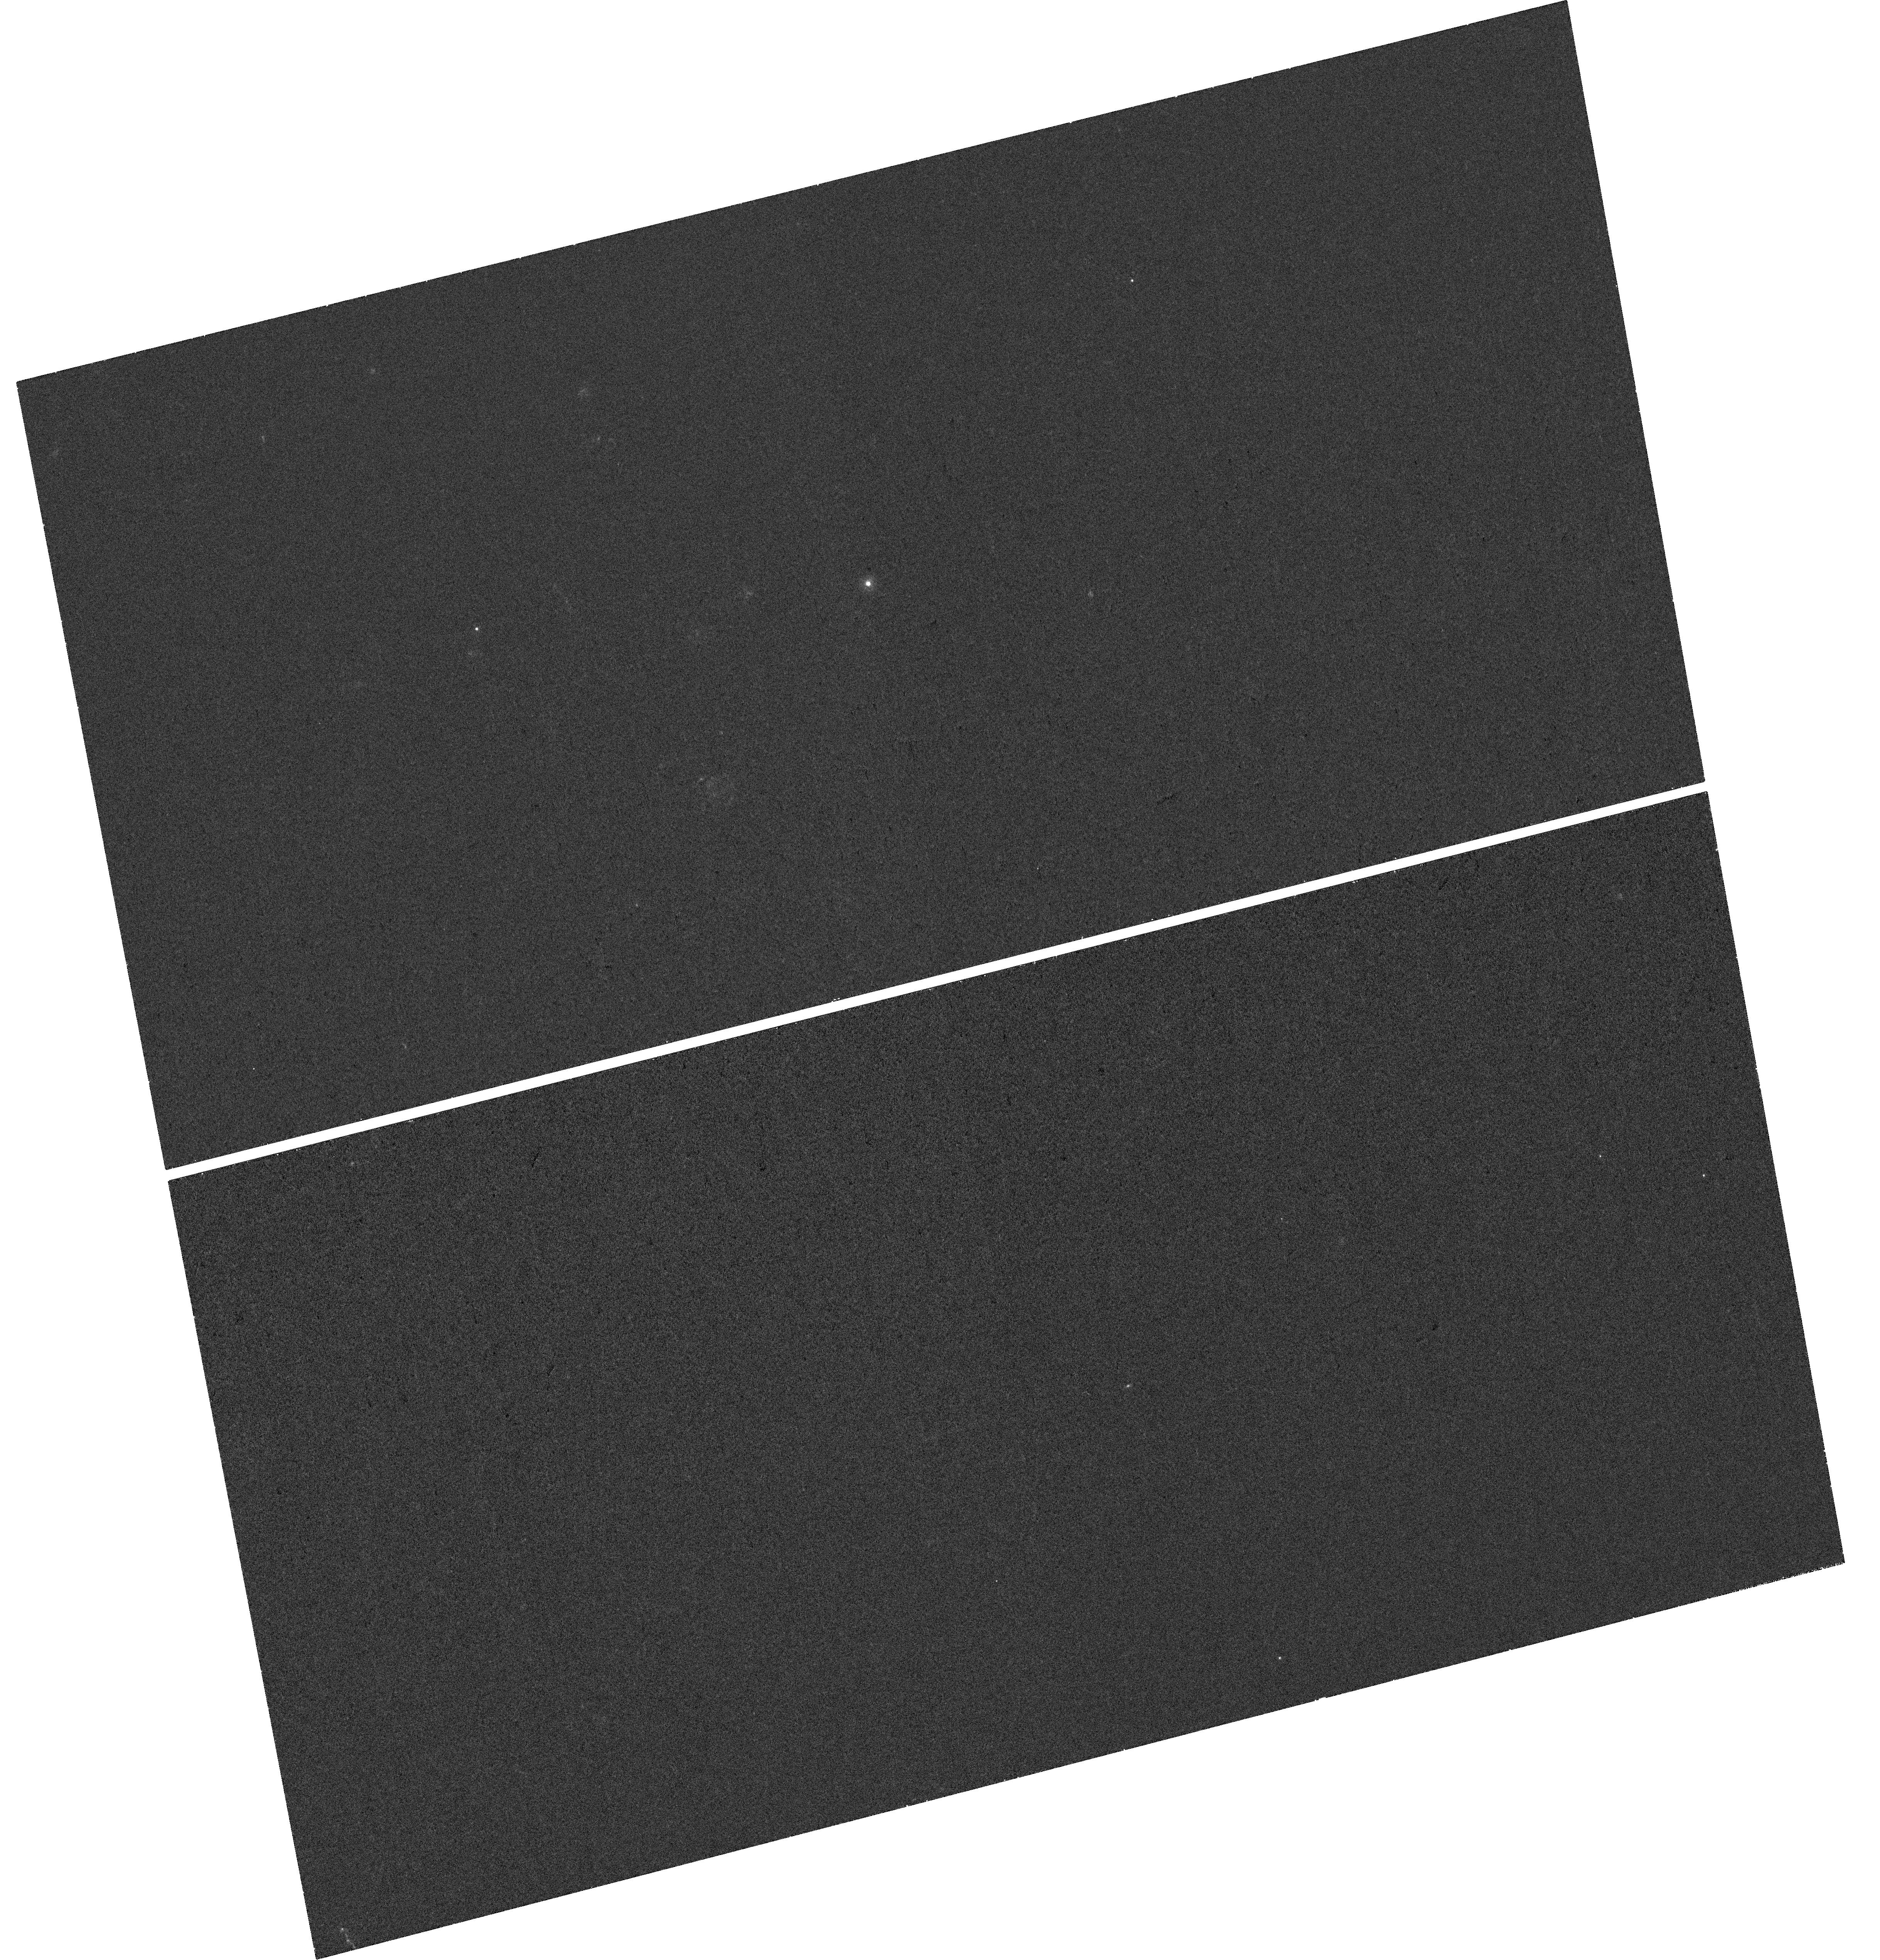
Target: LP-225-12
Instrument: WFC3/UVIS
Filter: F225W
Exposure: 38 min
Observation ID: hst_17574_03_wfc3_uvis_f225w_if8f03

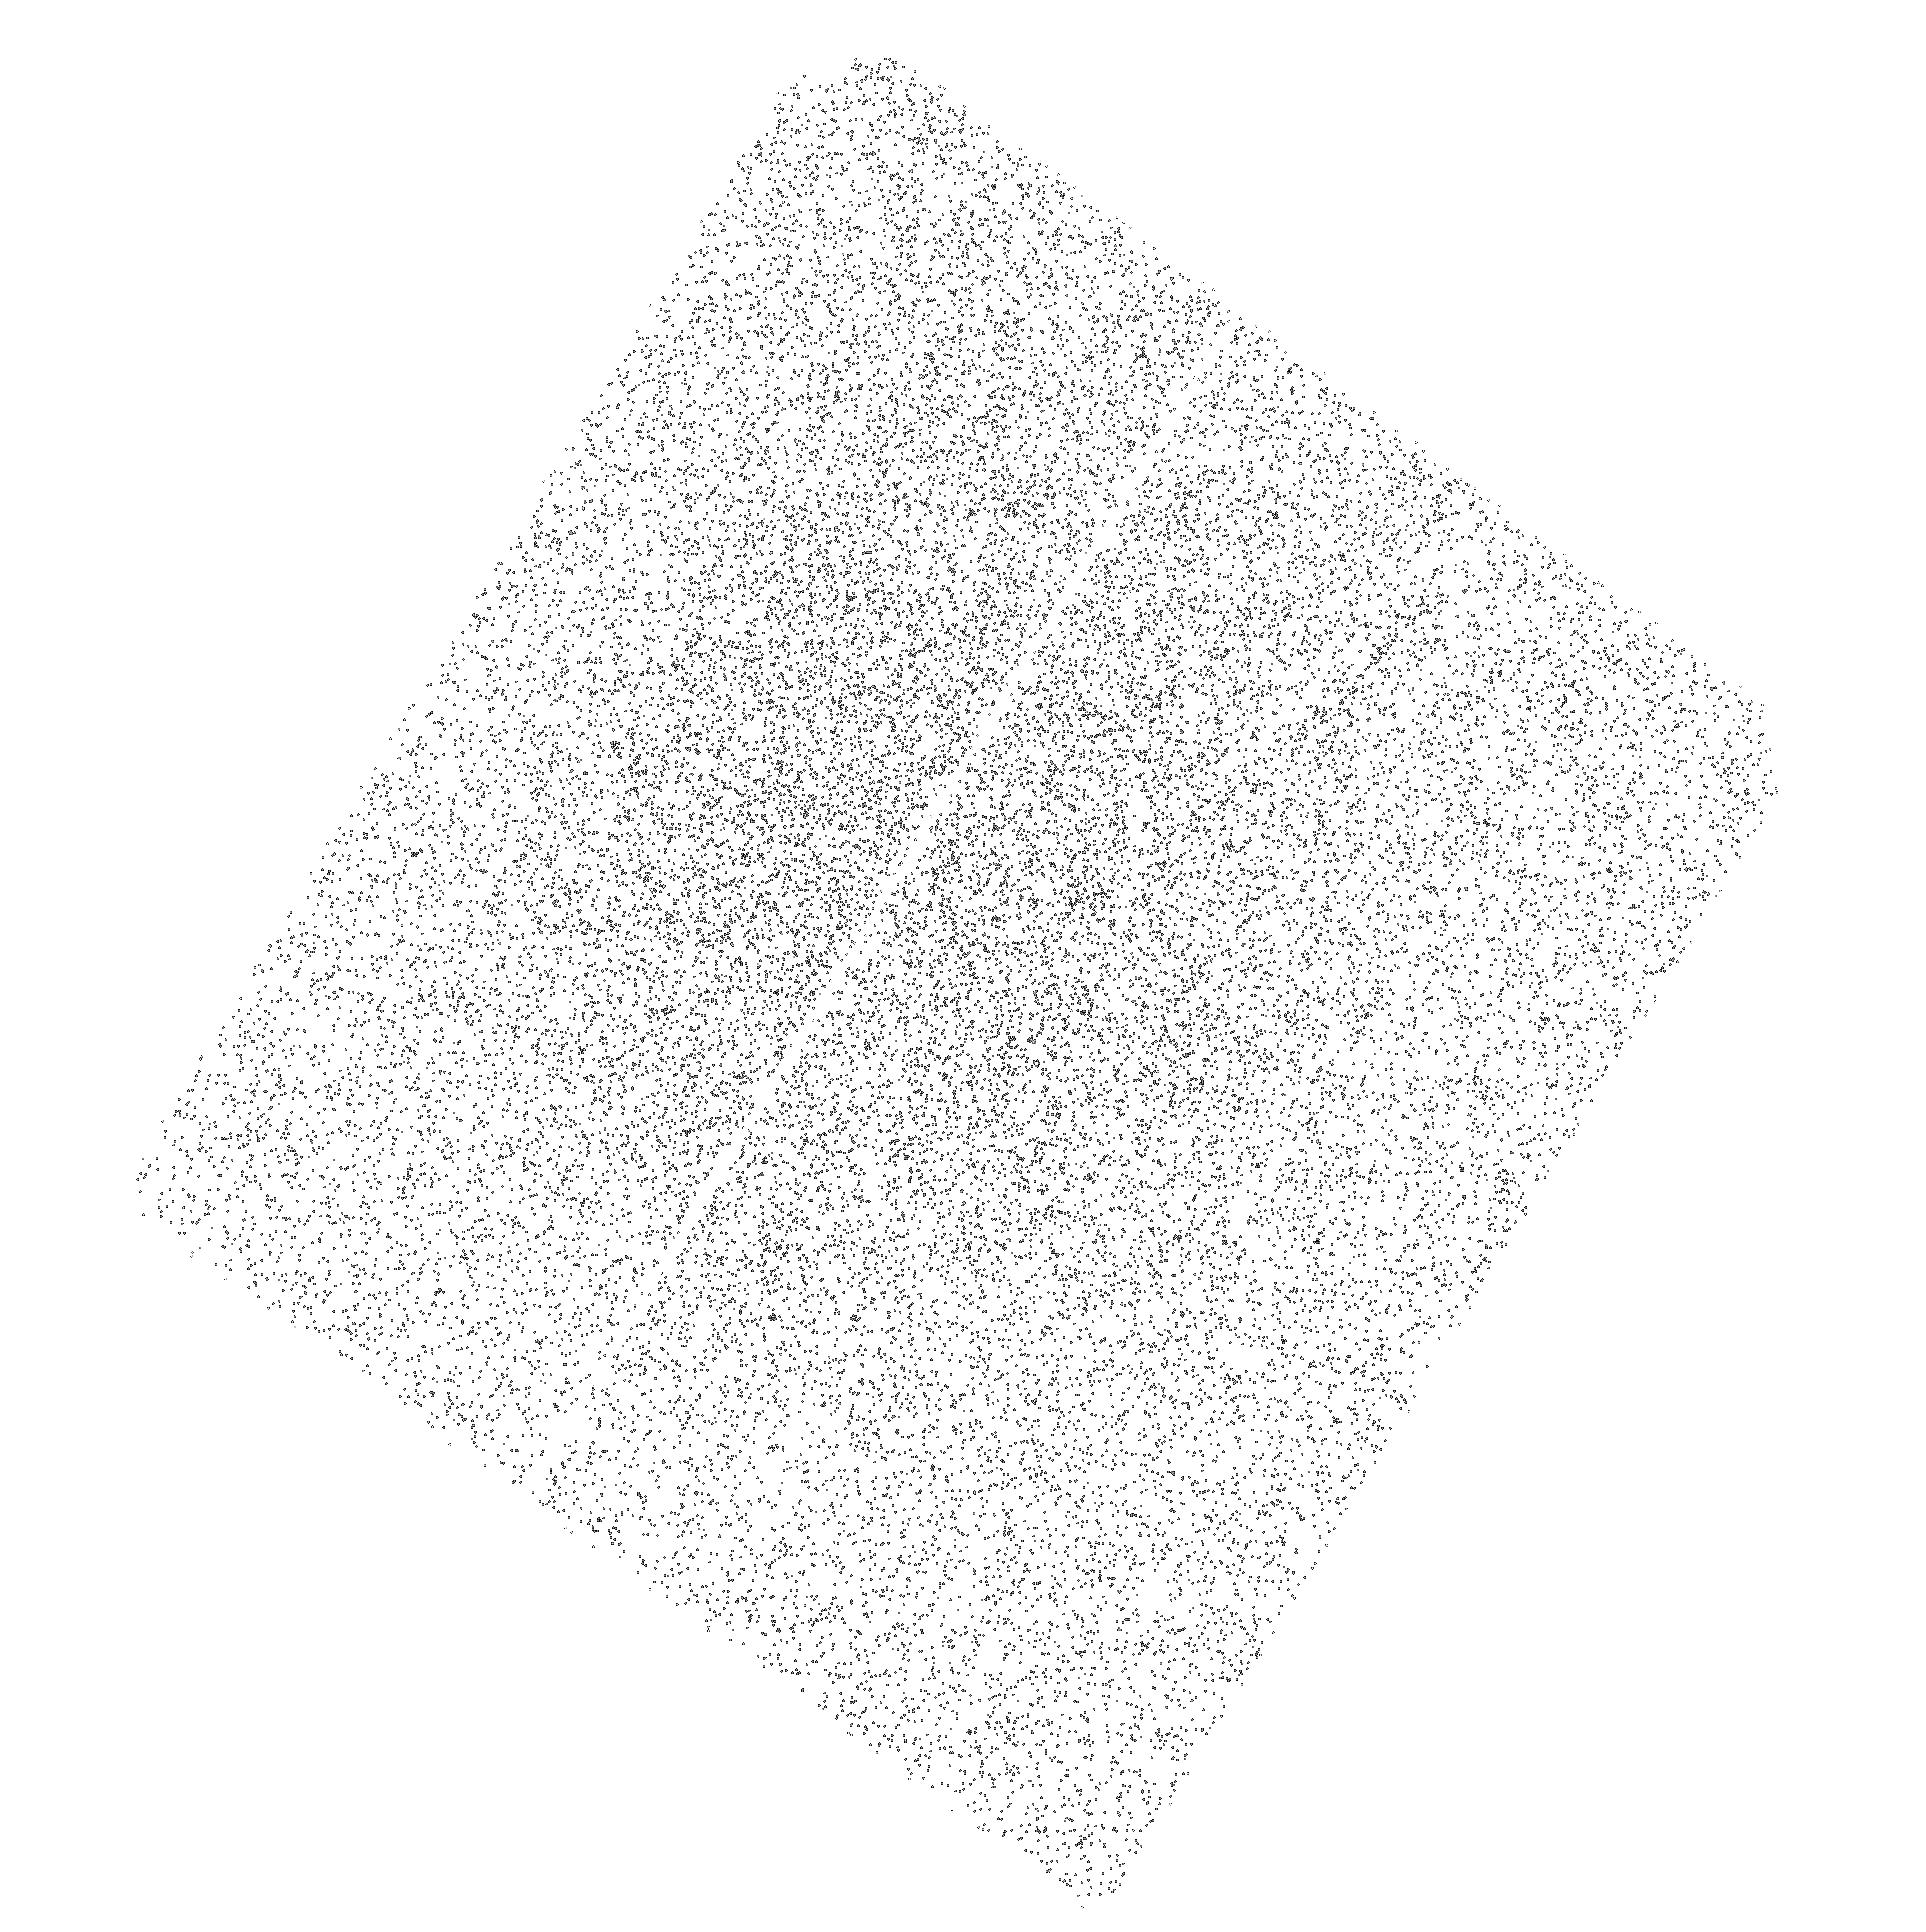
Target: HE-2115-0709
Instrument: ACS/SBC
Filter: F165LP
Exposure: 39 min
Observation ID: hst_17574_a1_acs_sbc_f165lp_jf8fa1

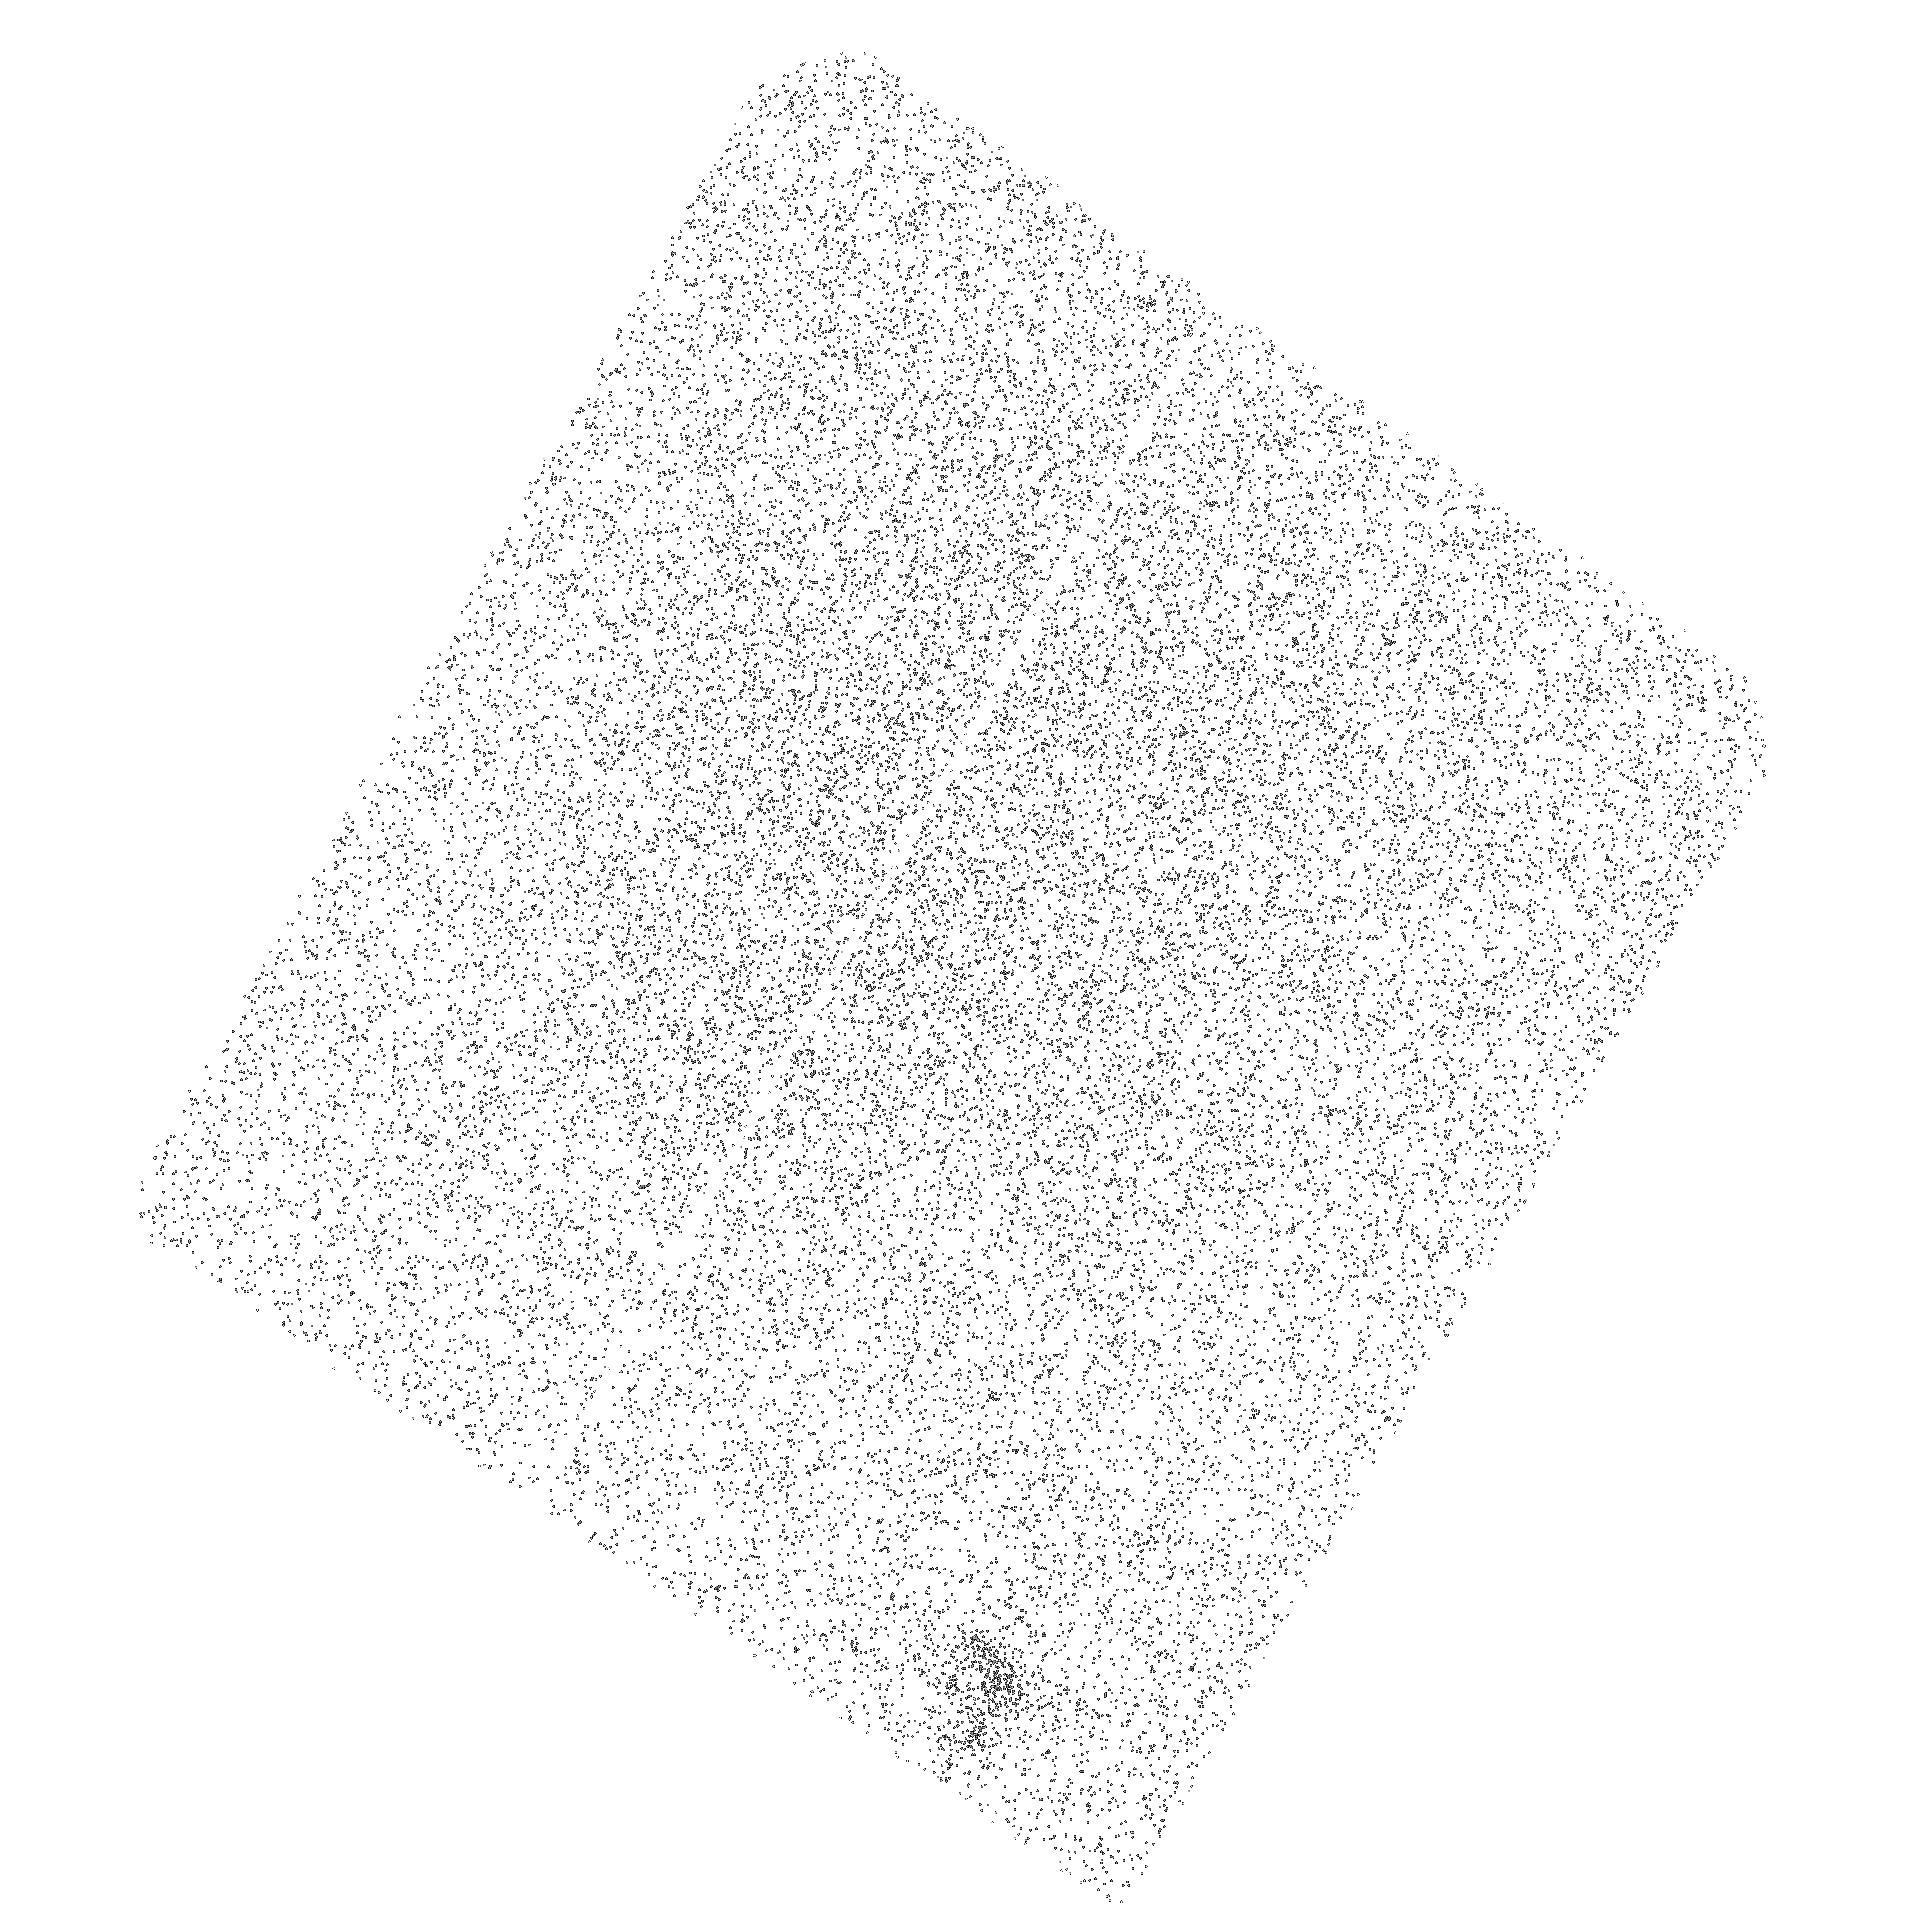
Target: LP-758-43
Instrument: ACS/SBC
Filter: F165LP
Exposure: 39 min
Observation ID: hst_17574_a2_acs_sbc_f165lp_jf8fa2

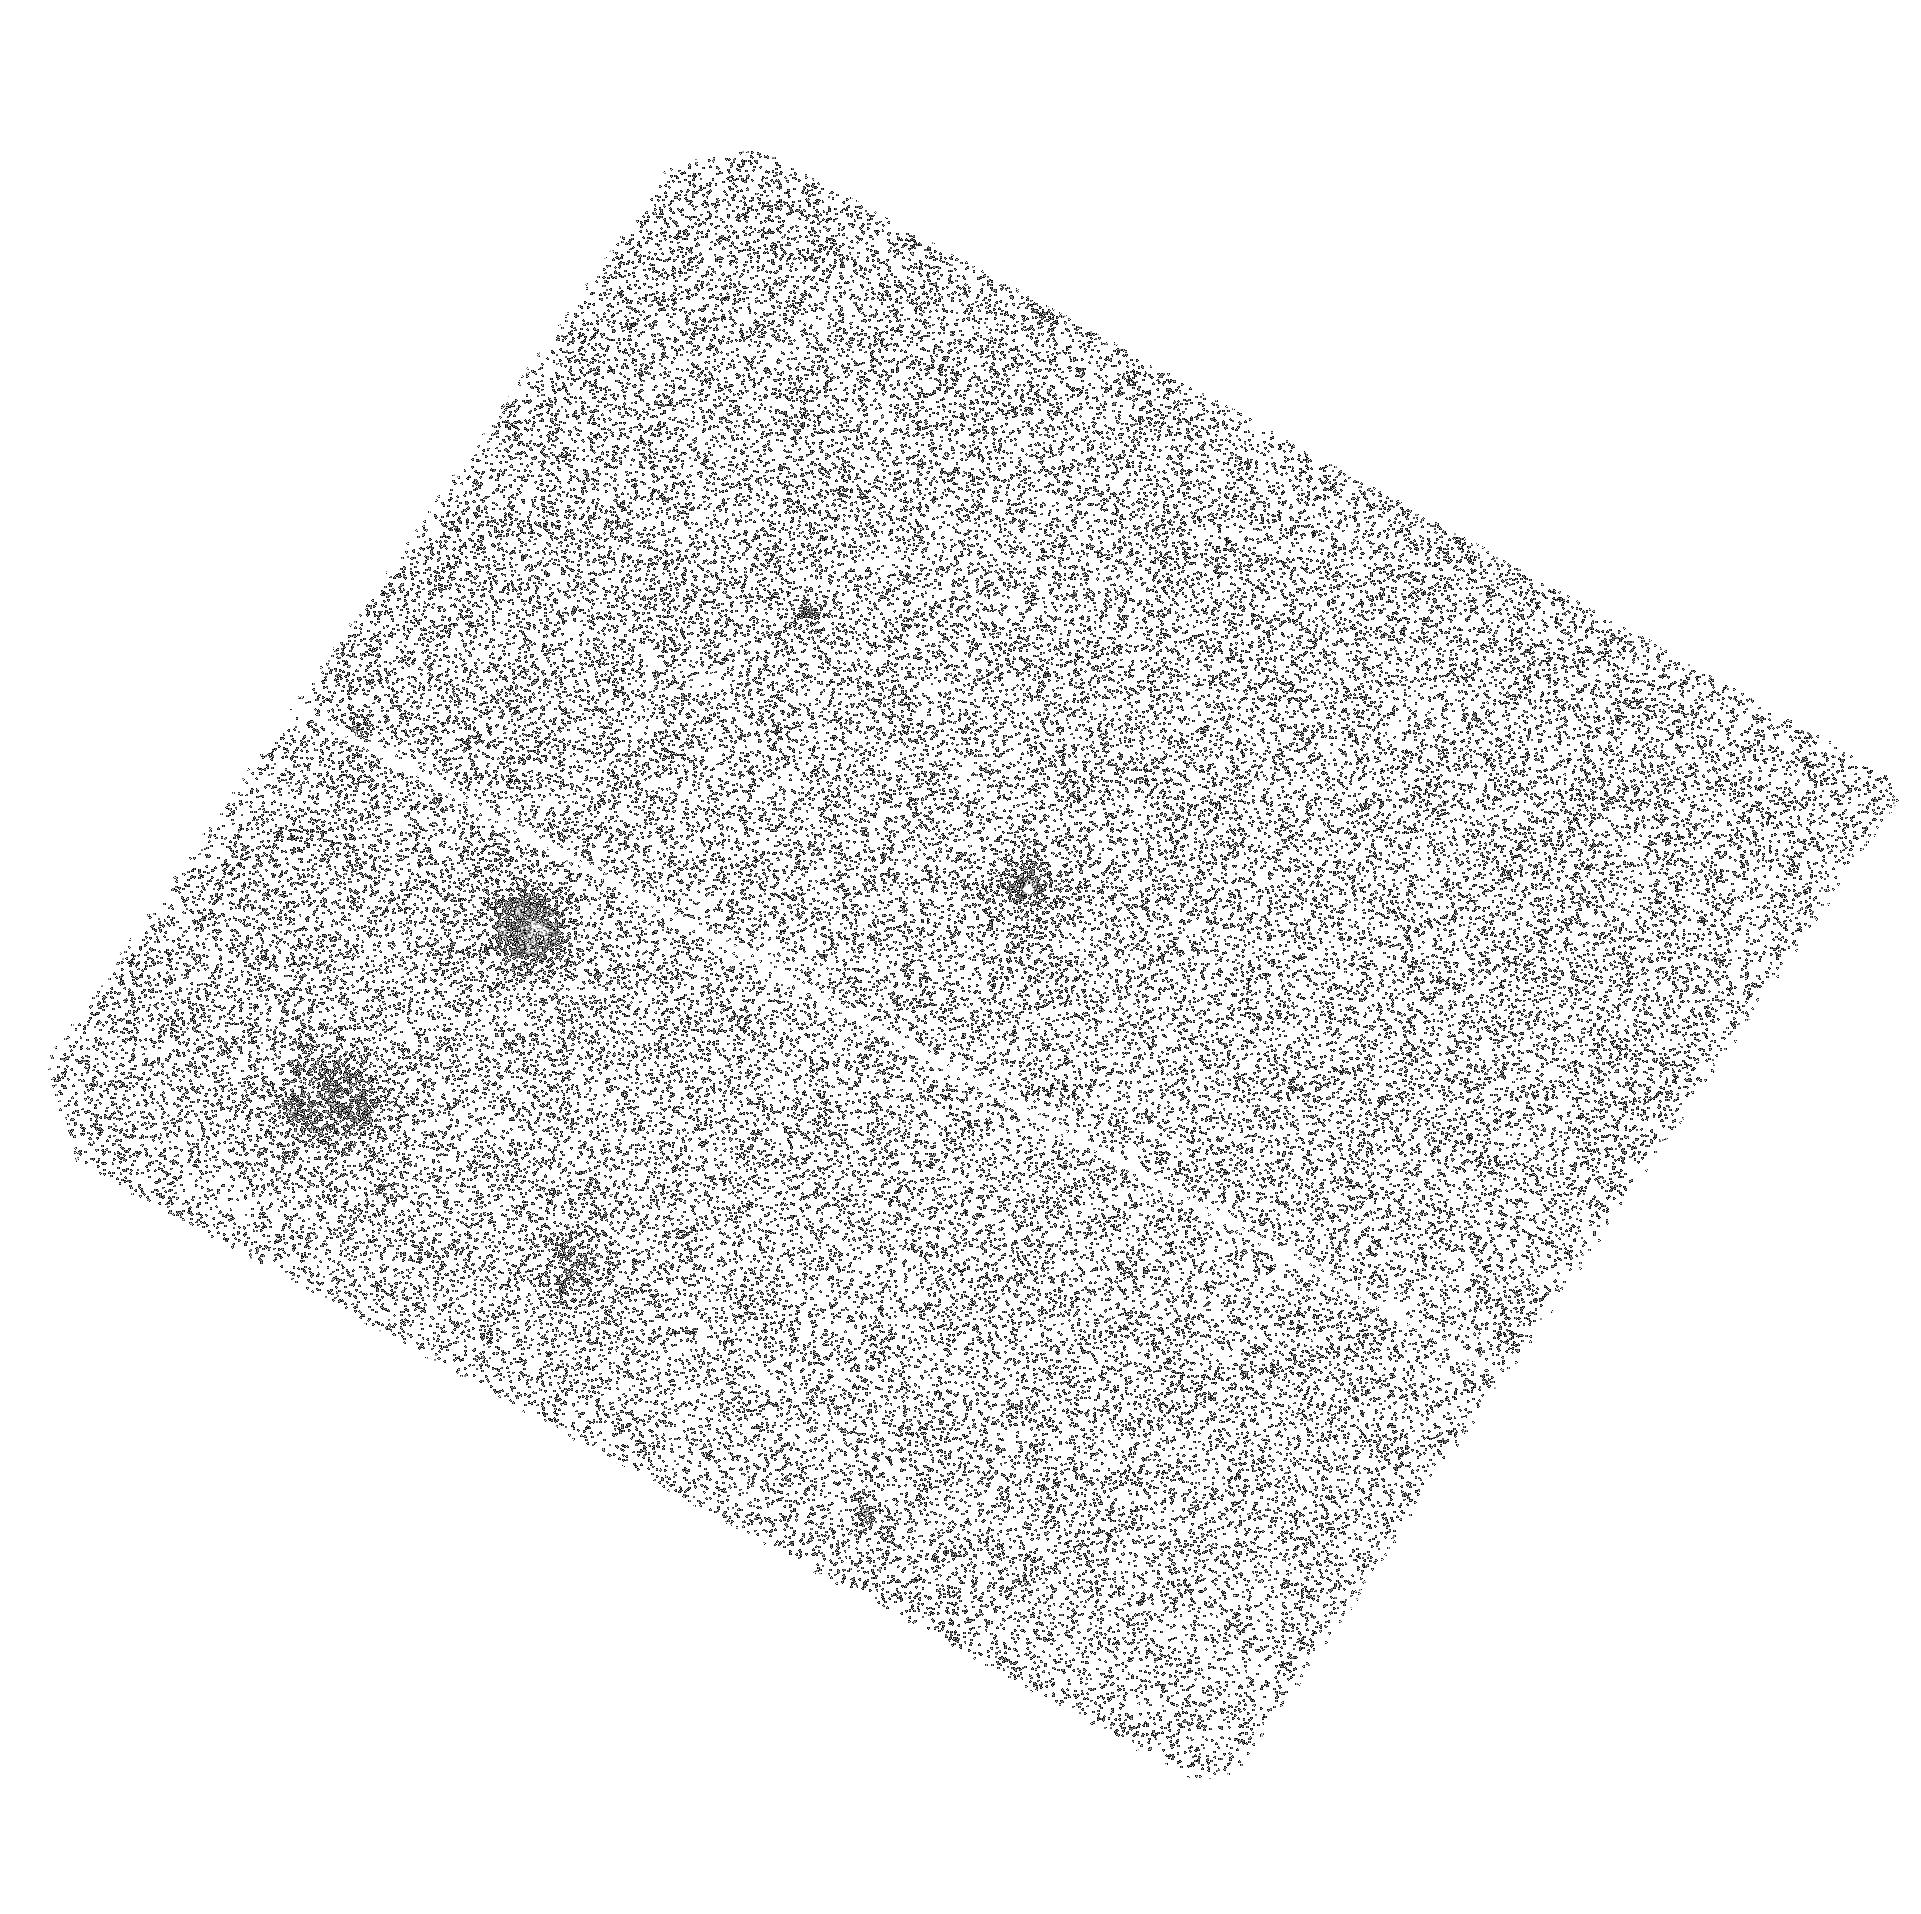
Target: LP-225-12
Instrument: ACS/SBC
Filter: F140LP
Exposure: 40 min
Observation ID: hst_17574_a3_acs_sbc_f140lp_jf8fa3

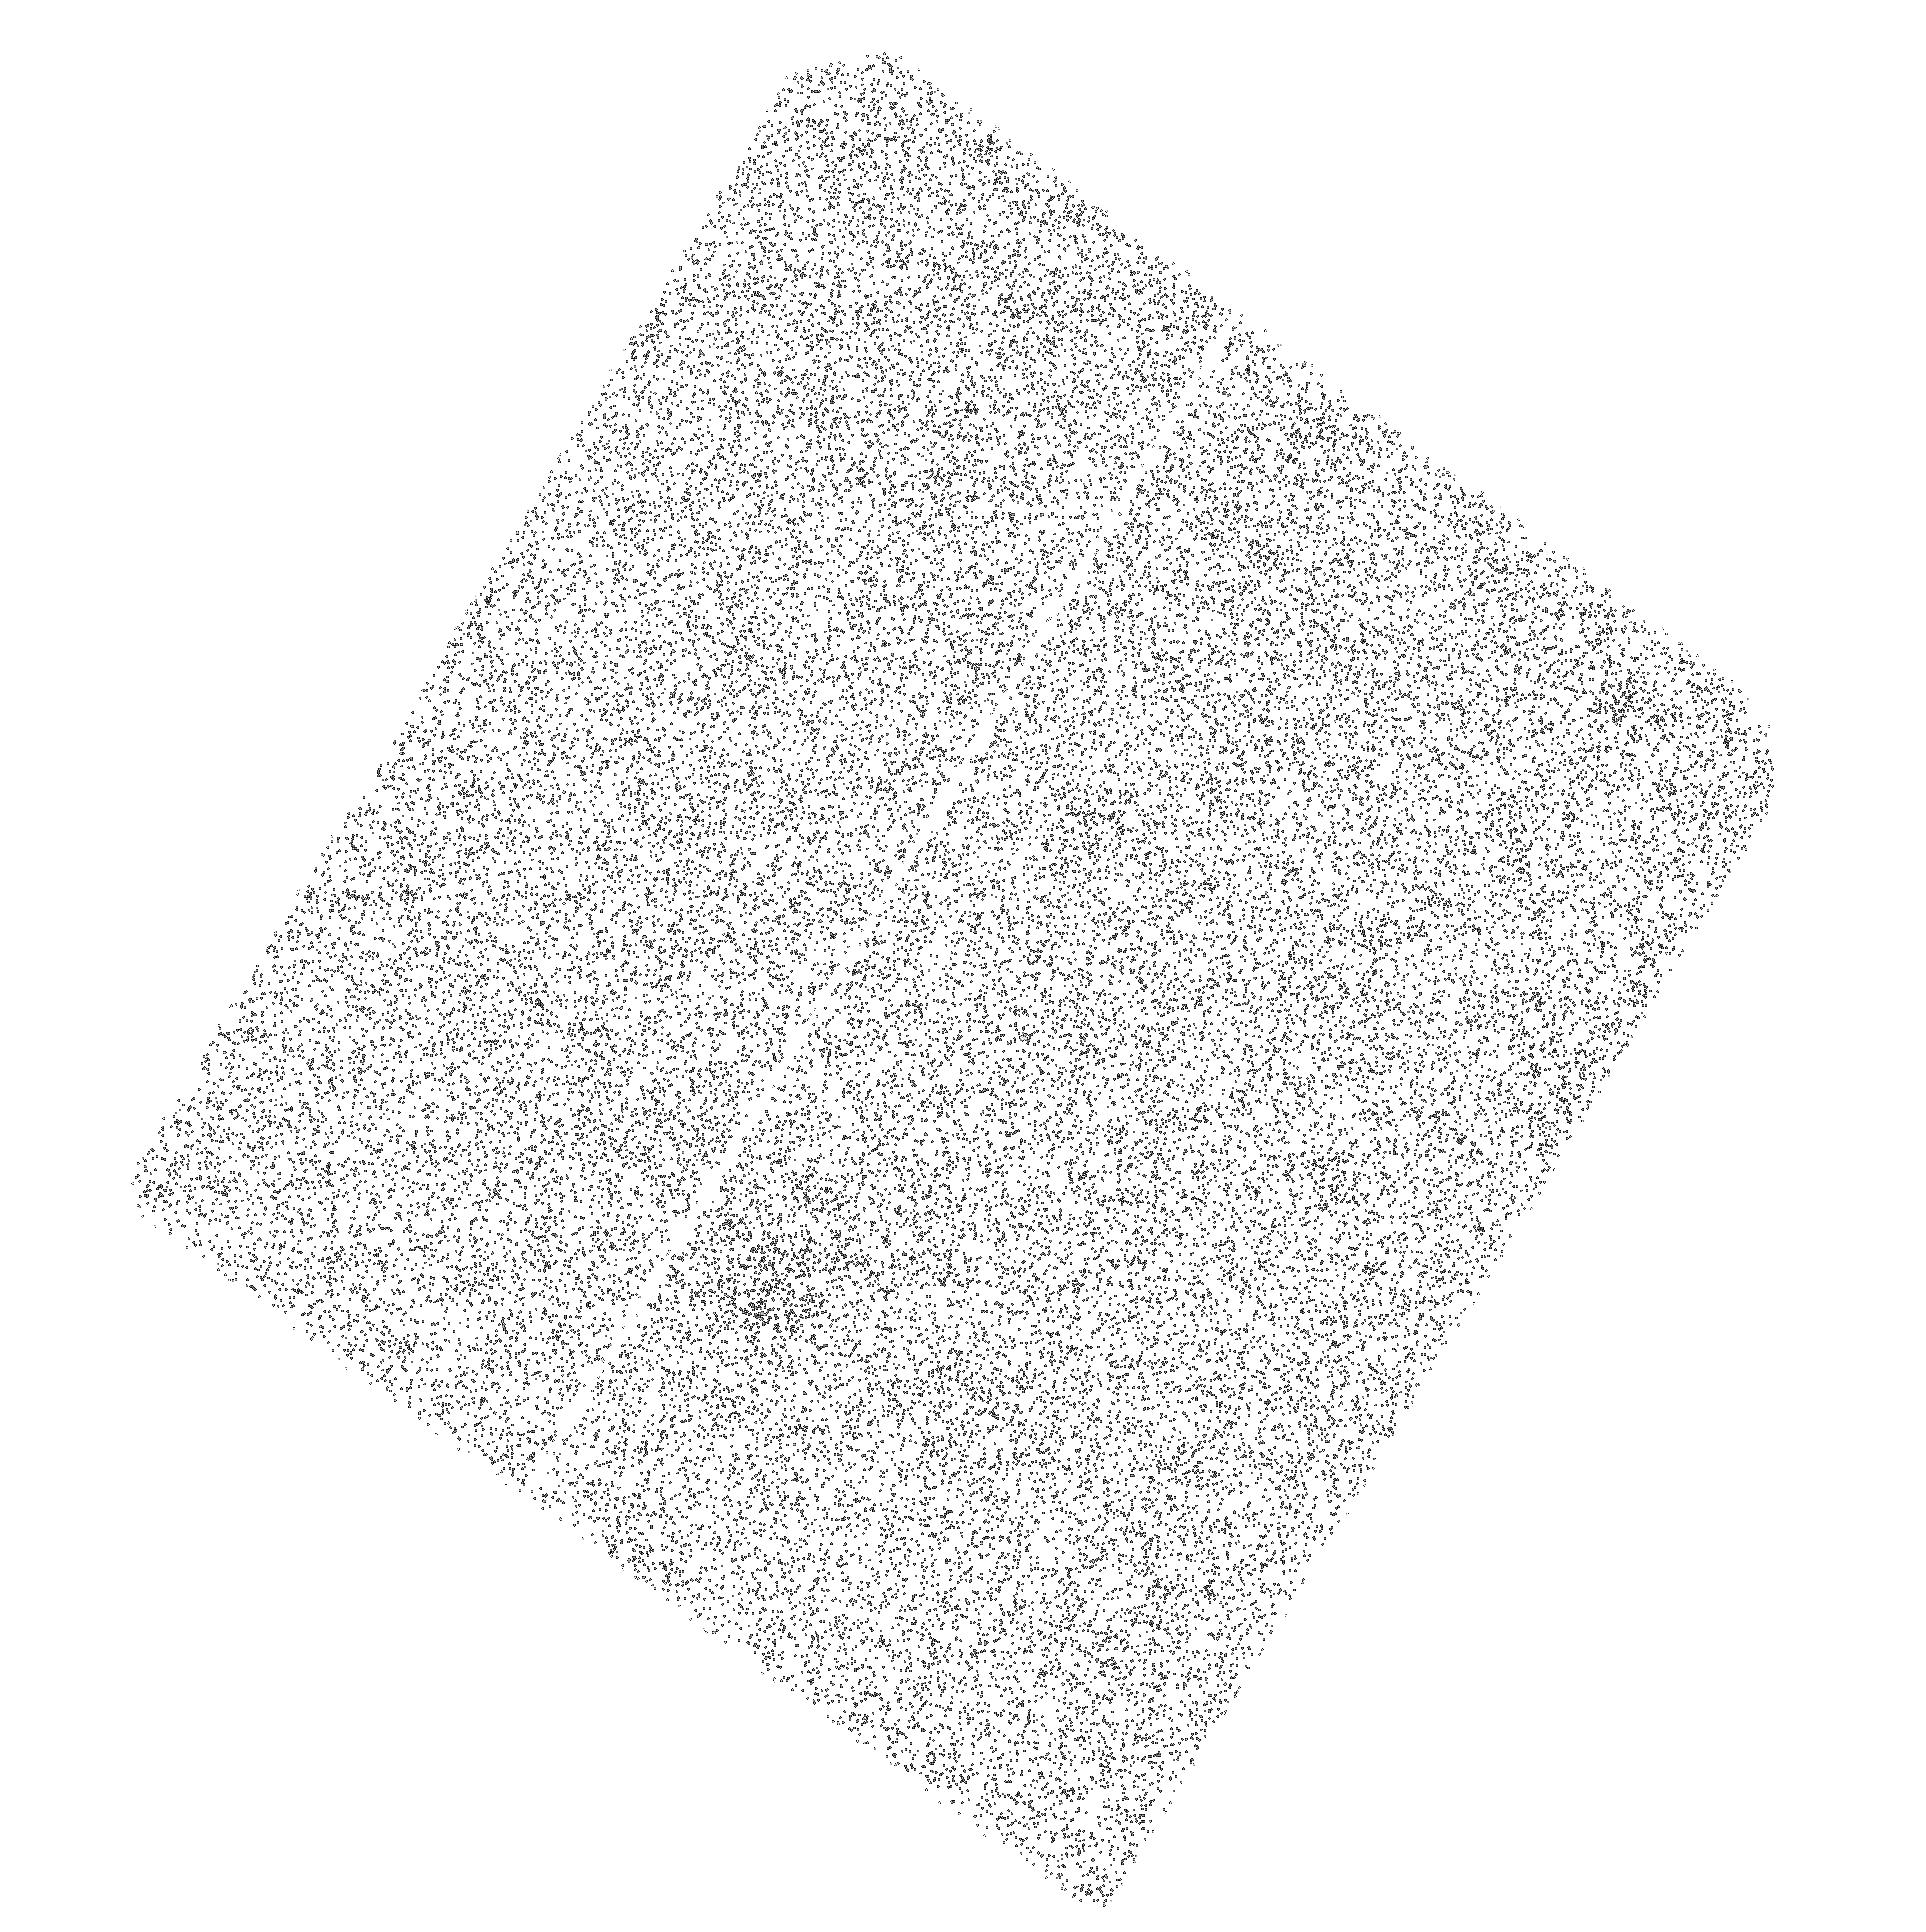
Target: HE-2115-0709
Instrument: ACS/SBC
Filter: F140LP
Exposure: 39 min
Observation ID: hst_17574_a1_acs_sbc_f140lp_jf8fa1

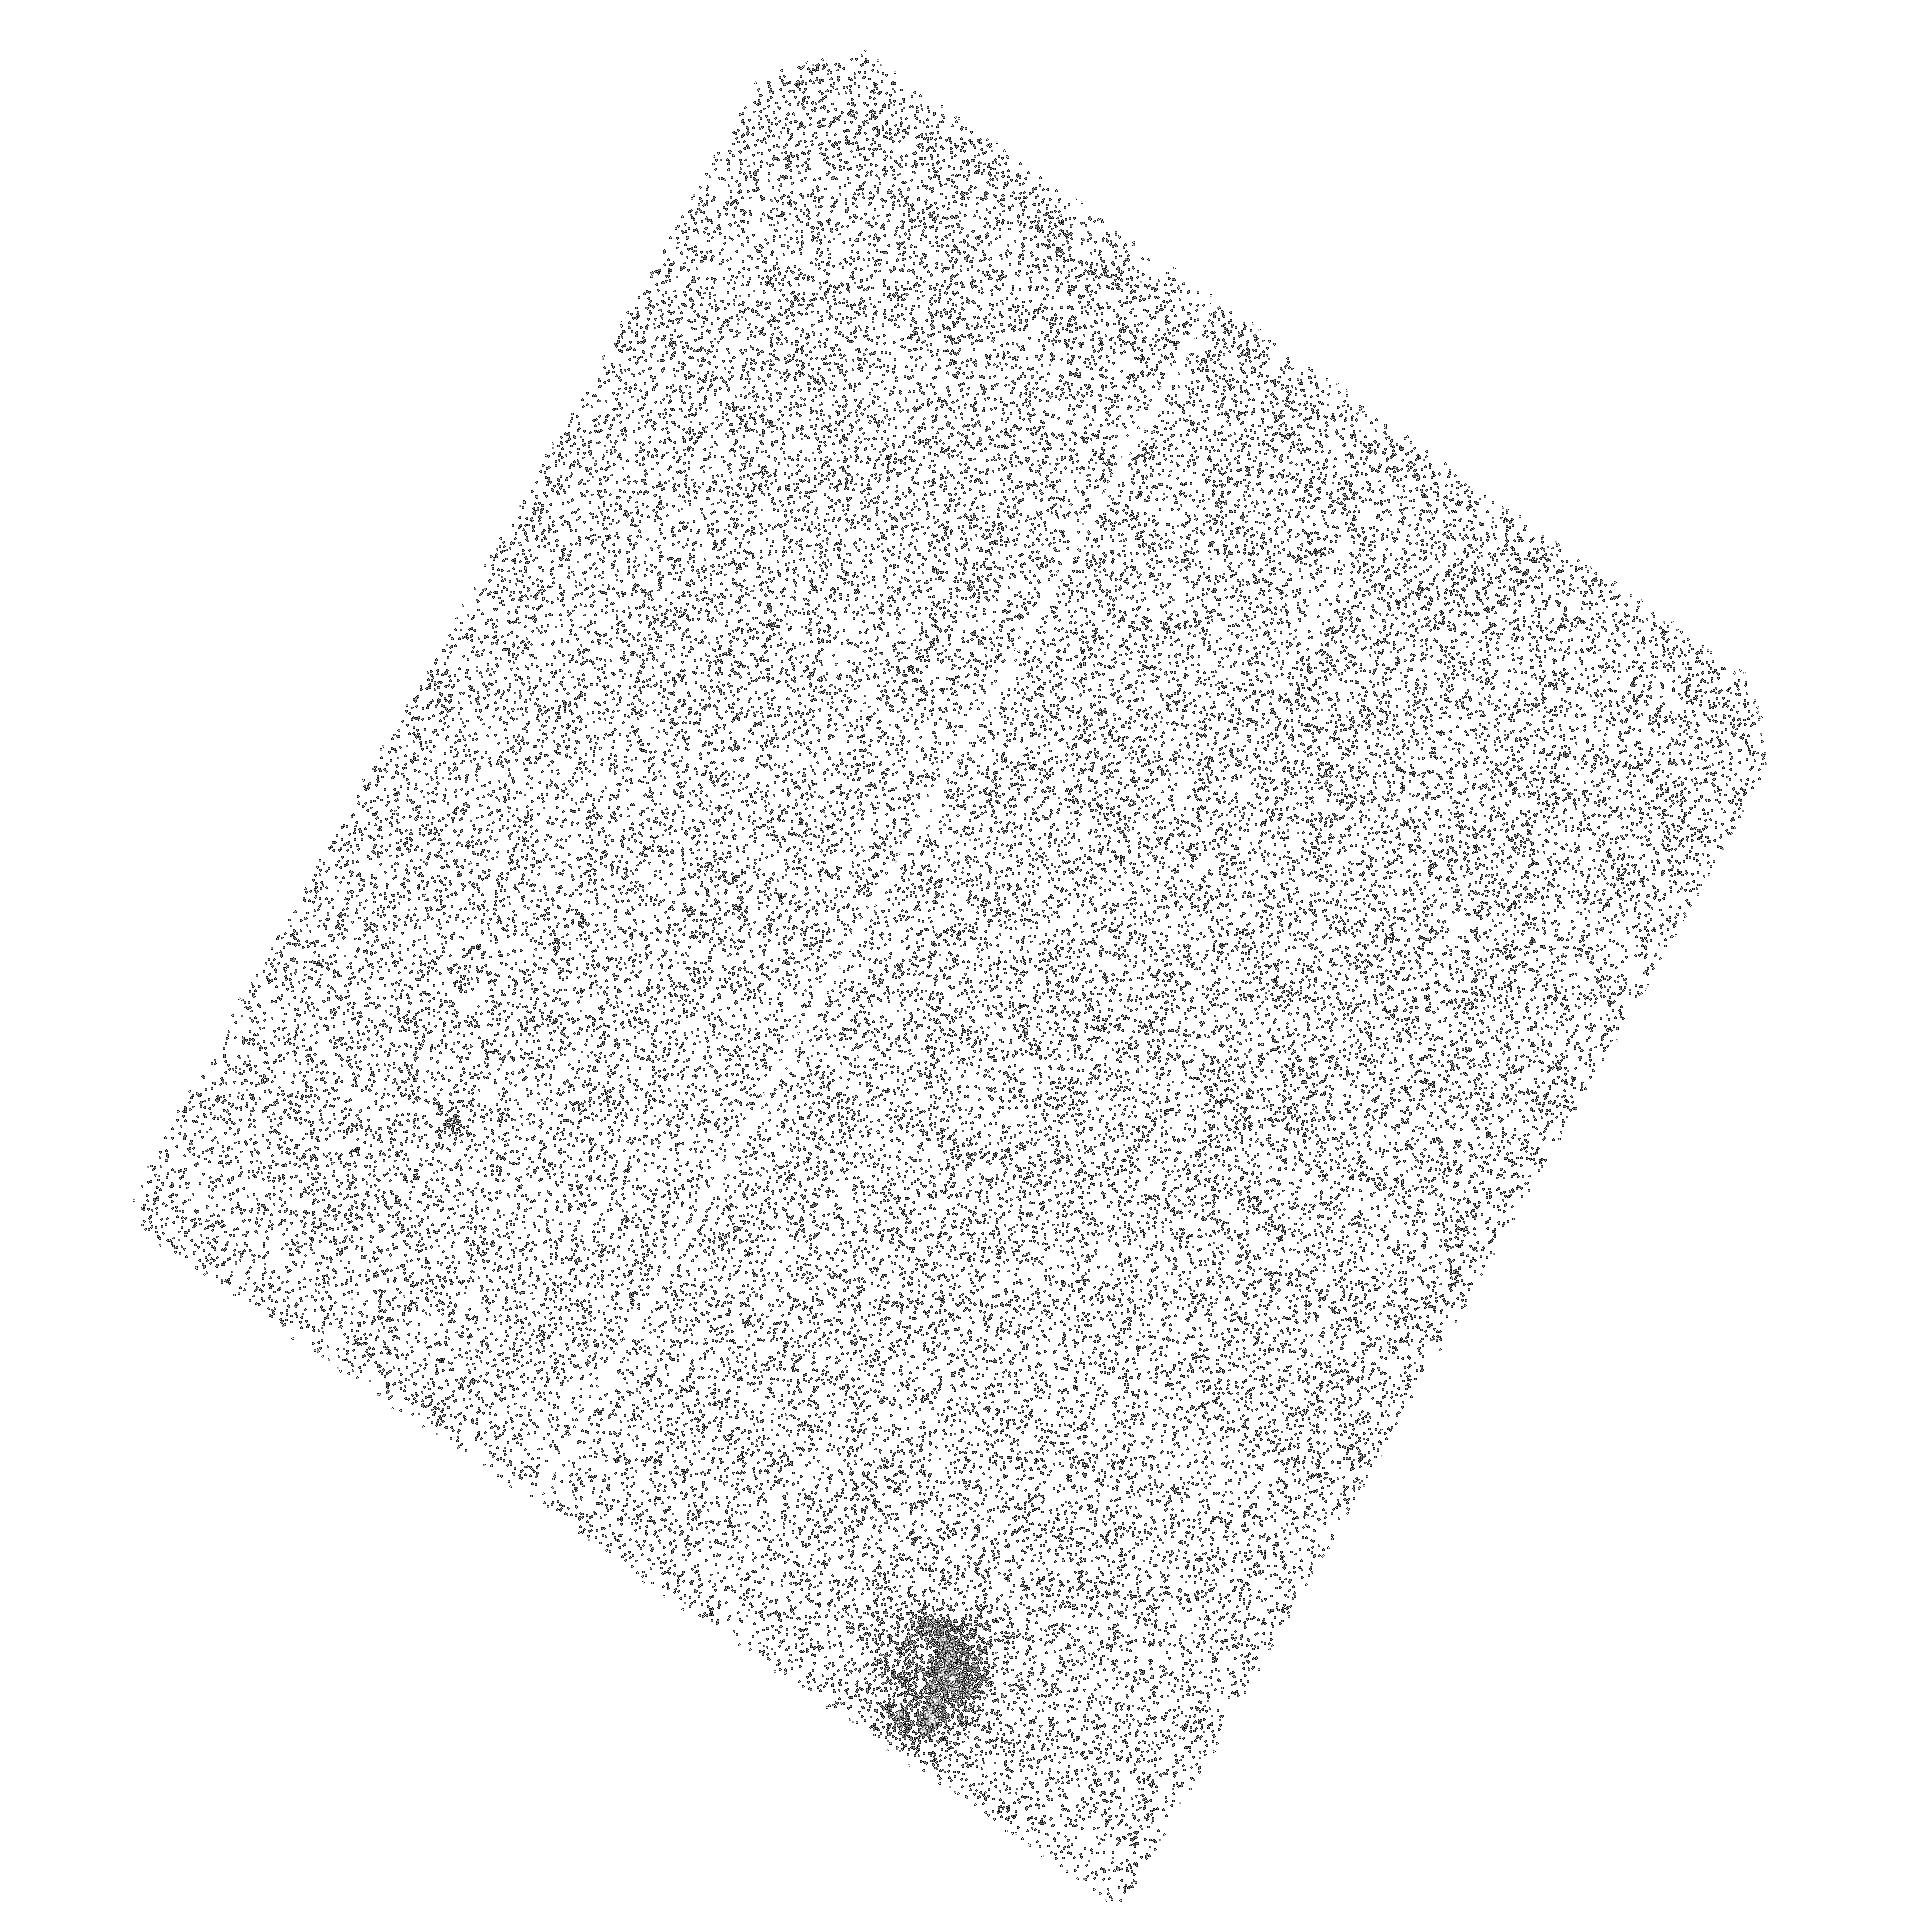
Target: LP-758-43
Instrument: ACS/SBC
Filter: F140LP
Exposure: 40 min
Observation ID: hst_17574_a2_acs_sbc_f140lp_jf8fa2

Spin Me Right Round: Testing Accretion Spin-up in Wide Binary Main-Sequence Carbon Stars (PI: Roulston, Benjamin R)

The dwarf carbon stars are a class of post-mass transfer binaries that have accreted a significant amount of C-rich mass and angular momentum from a former AGB companion (now a white dwarf, usually undetected in the optical). We aim to use these dwarf carbon stars to better understand the physics behind mass and angular momentum transfer in binary systems, and the resulting spin-up and activity lifetimes of rejuvenated dwarfs. We propose to use joint Chandra+HST observations of 5 nearby dwarf carbon stars in wide binary systems to (1) probe the dC X-ray magnetic activity and diagnose mass-transfer spin-up, (2) constrain the coronal temperature of the dC, and (3) assess the remnant white dwarf companion cooling age through UV photometry.